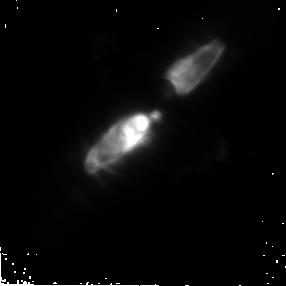
Target: CRL2688
Instrument: NICMOS/NIC2
Filter: POL240L
Exposure: 20 min
Observation ID: n8jn03030

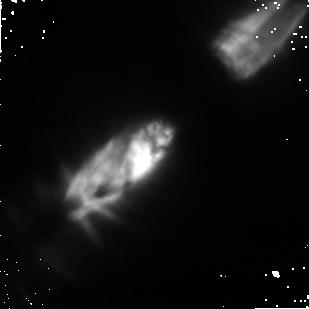
Target: CRL2688
Instrument: NICMOS/NIC1
Filter: POL240S
Exposure: 14 min
Observation ID: n8jn03060

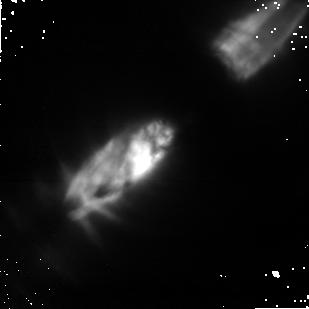
Target: CRL2688
Instrument: NICMOS/NIC1
Filter: POL120S
Exposure: 14 min
Observation ID: n8jn03050

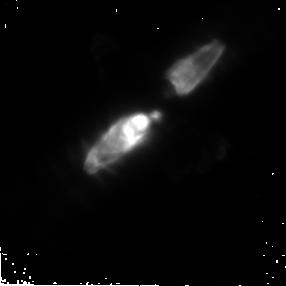
Target: CRL2688
Instrument: NICMOS/NIC2
Filter: POL0L
Exposure: 20 min
Observation ID: n8jn03010

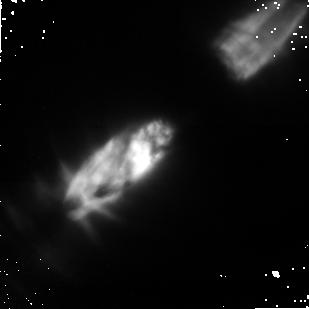
Target: CRL2688
Instrument: NICMOS/NIC1
Filter: POL0S
Exposure: 14 min
Observation ID: n8jn03040

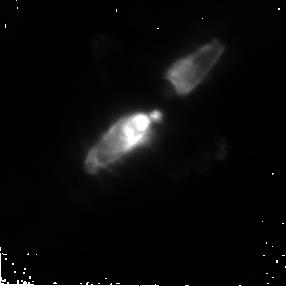
Target: CRL2688
Instrument: NICMOS/NIC2
Filter: POL120L
Exposure: 20 min
Observation ID: n8jn03020

Polarimetric Calibration (PI: Hines, Dean C.)

One HST standard unpolarized point source is observed to determine the instrumental polarization for each of the three polarizers on NIC1 (POL0S, POL120S and POL240S) and NIC2 (POL0L, POL120L, POL240L). Also, the polarization fraction and position angle of polarization are measured for a standard polarized point source to determine their absolute accuracy in each polarizer and each camera. Polarimetric observations of CRL2688 (The Egg Nebula) will be performed to evaluate the calibration across the imaging field in both cameras. These observations are required after the installation of the NCS.